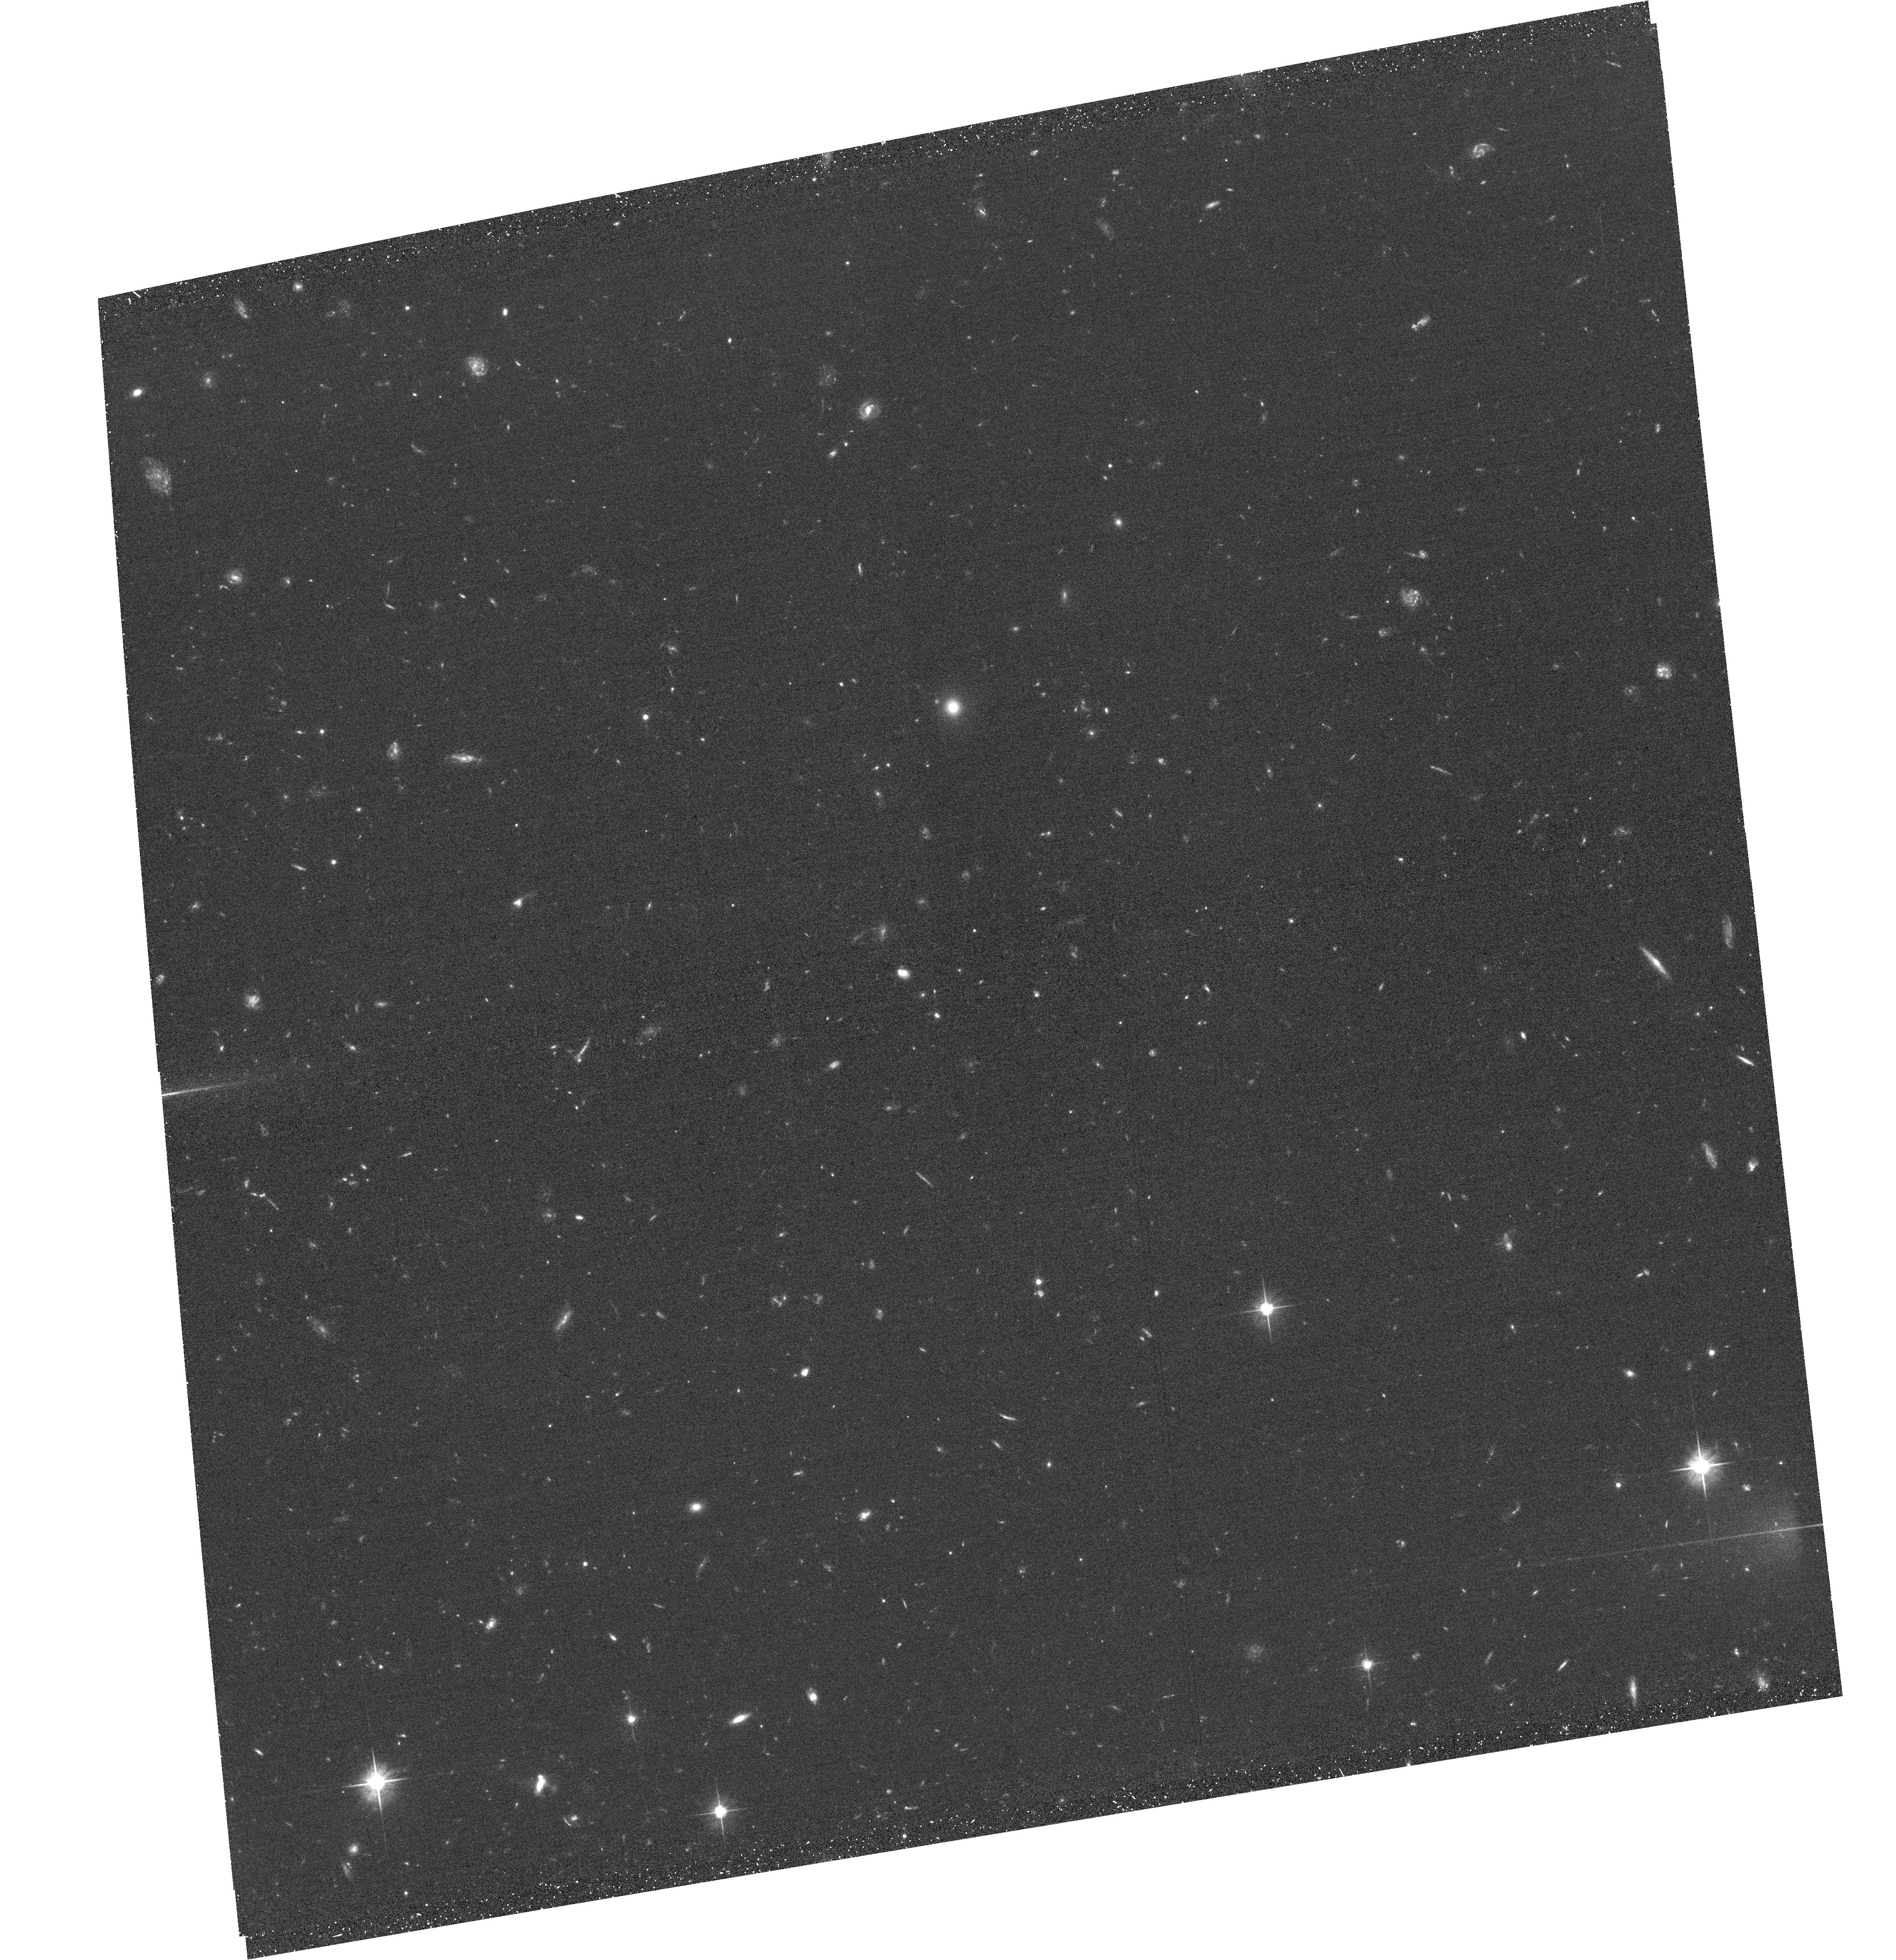
Target: ACTJ0102-4915-F5. Instrument: ACS/WFC. Filter: F606W. Exposure: 38 min. Observation ID: hst_14153_05_acs_wfc_f606w_jcz105

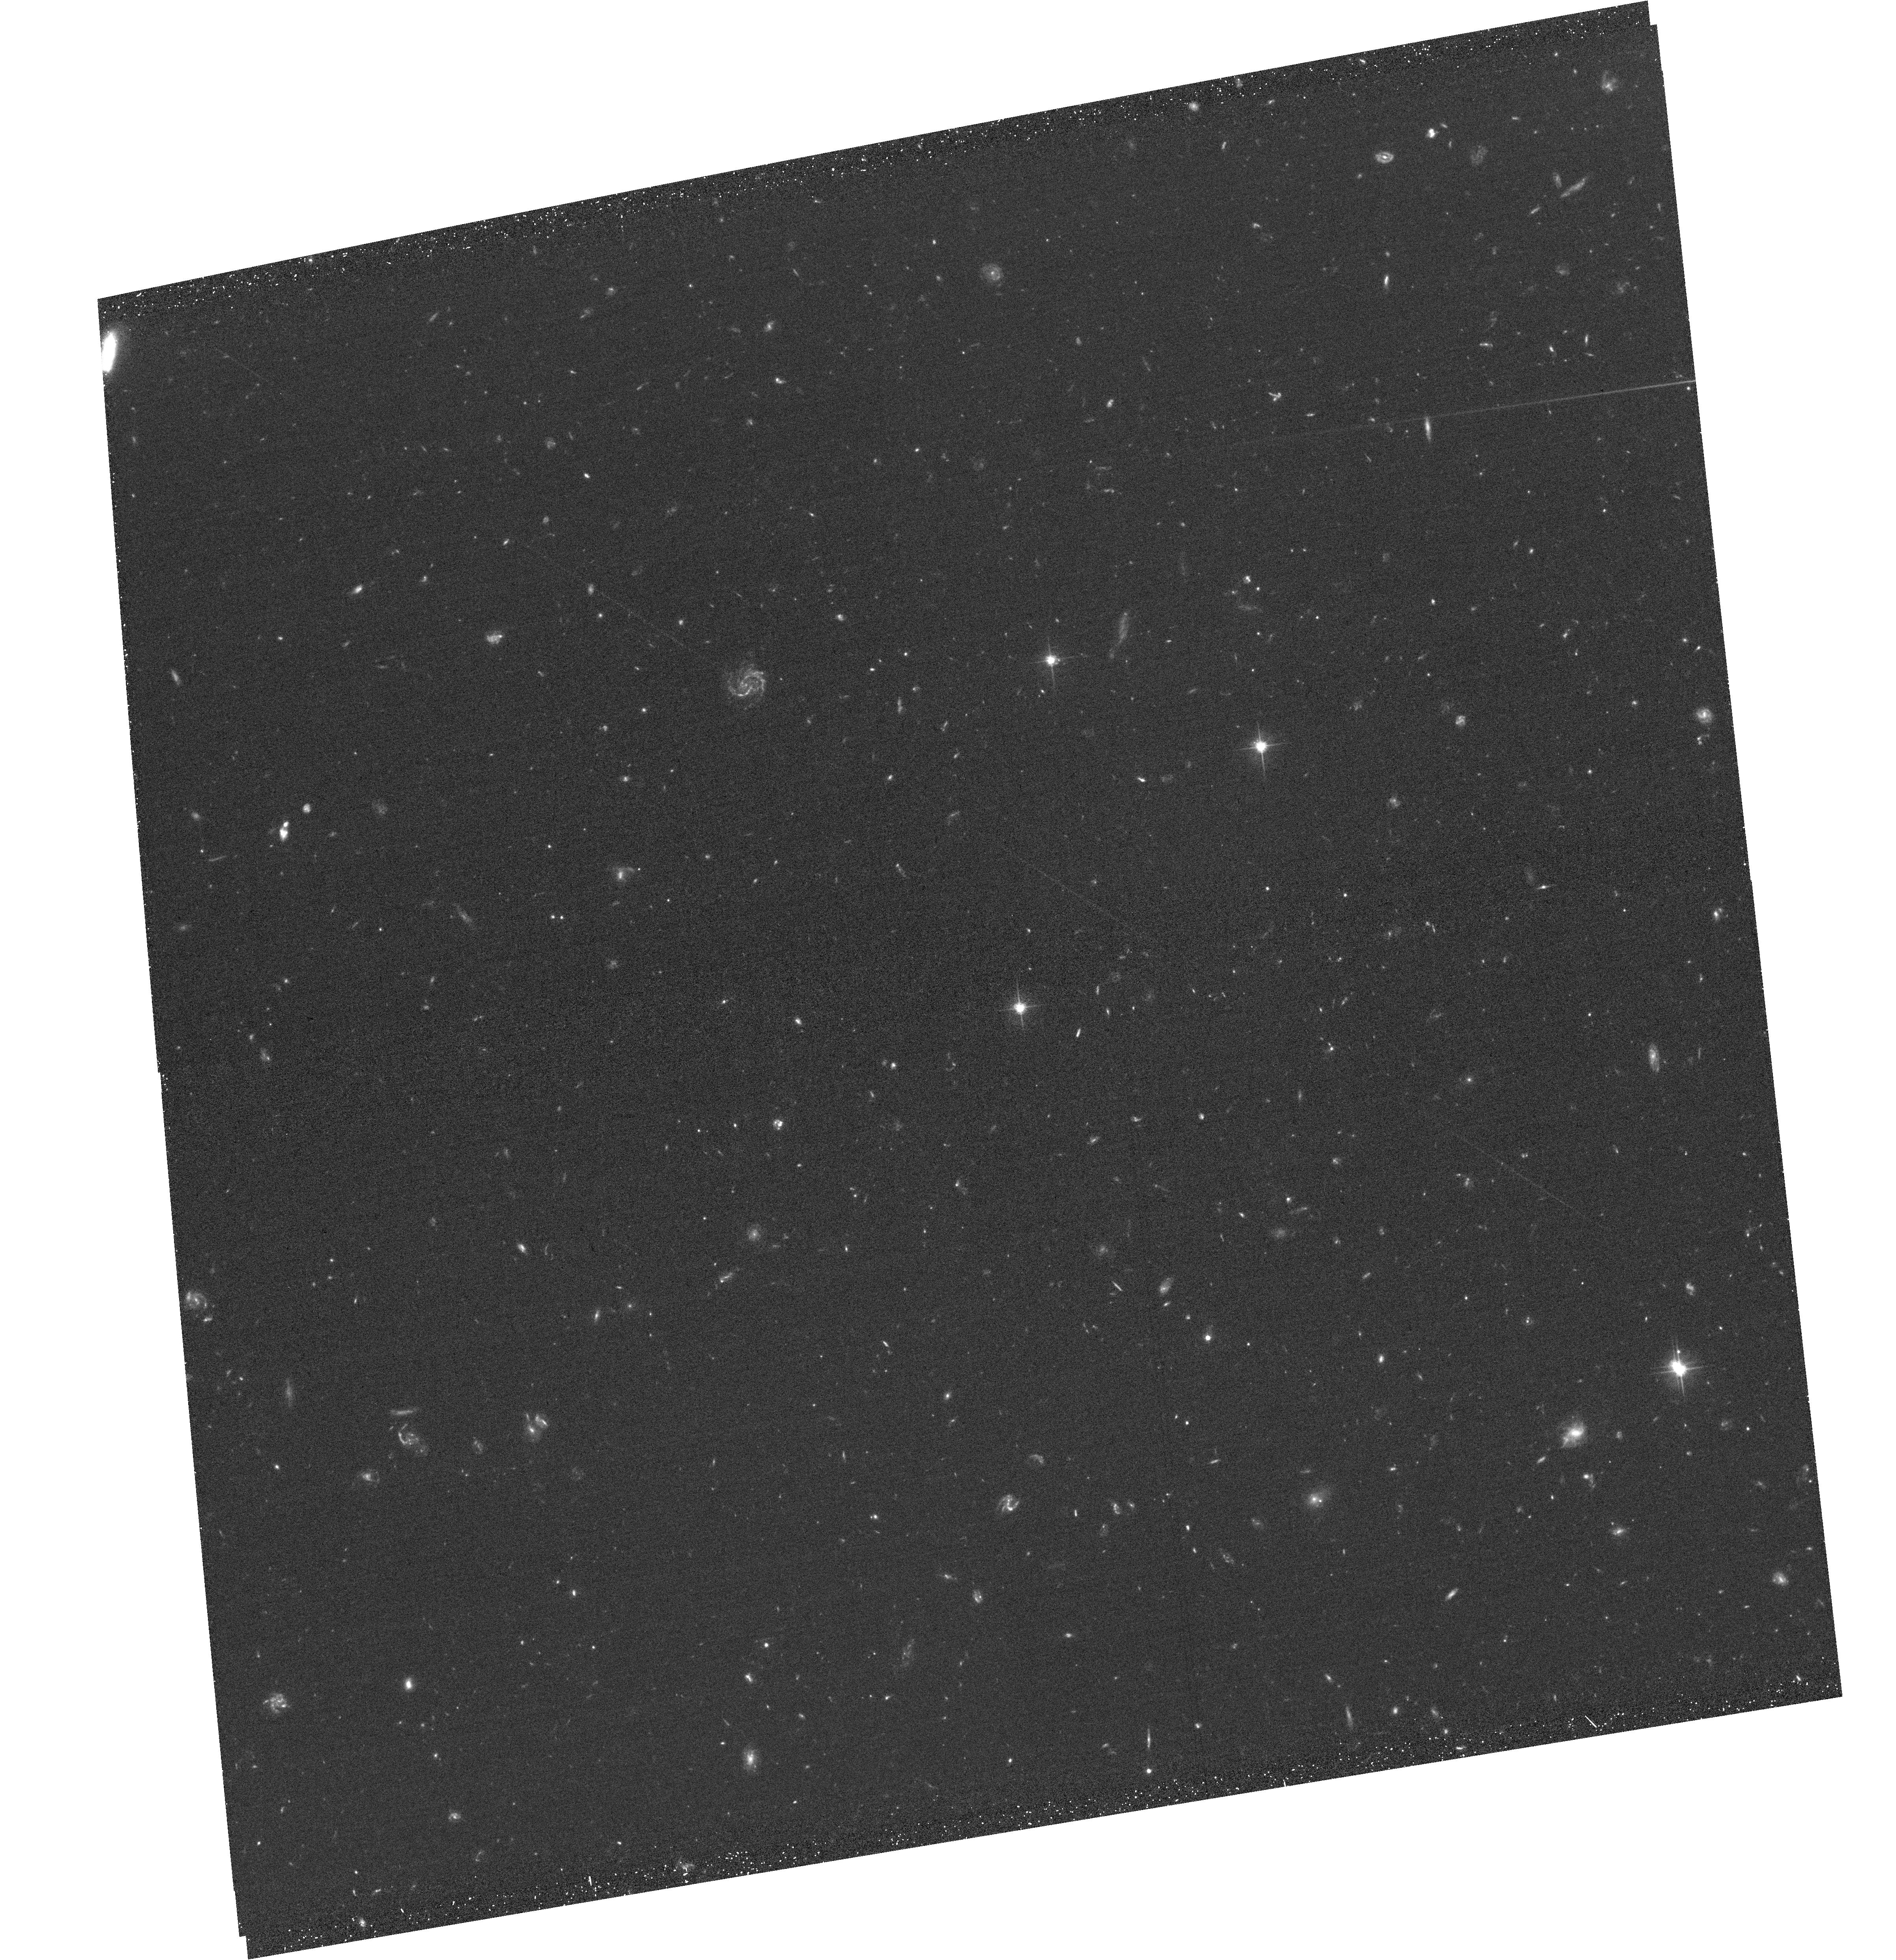
Target: ACTJ0102-4915-F2. Instrument: ACS/WFC. Filter: F606W. Exposure: 38 min. Observation ID: hst_14153_02_acs_wfc_f606w_jcz102

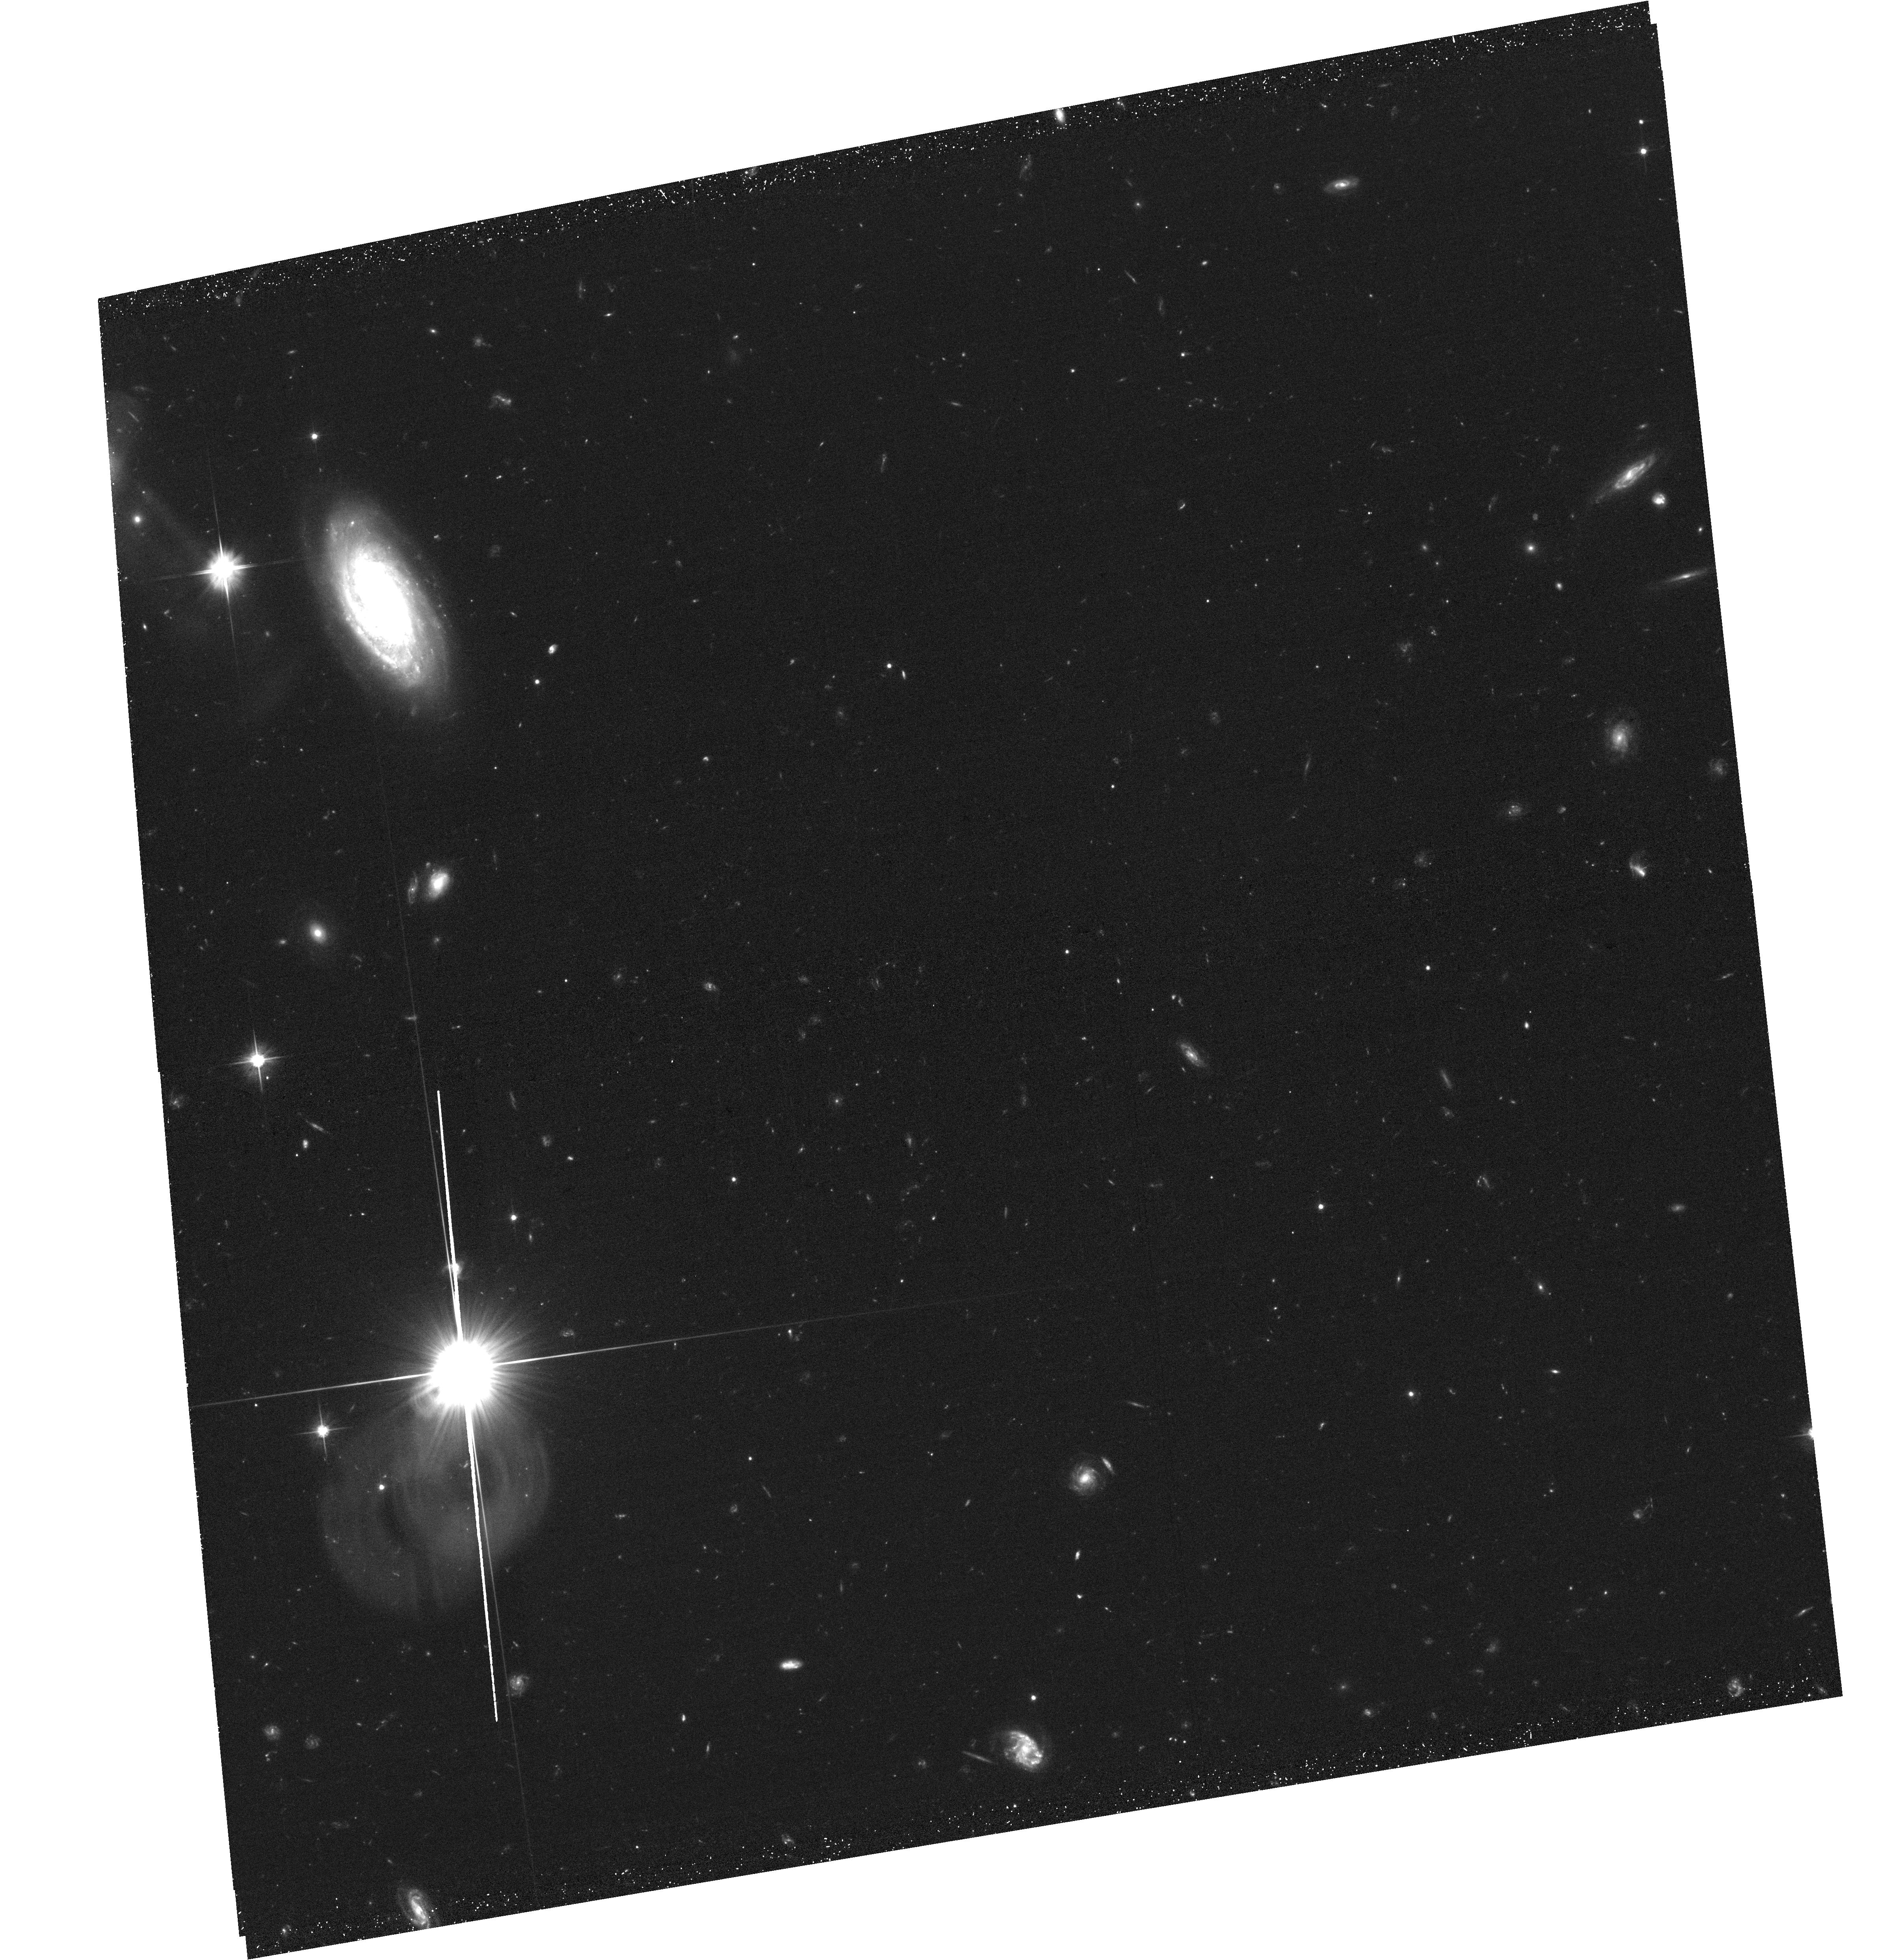
Target: ACTJ0102-4915-F1. Instrument: ACS/WFC. Filter: F606W. Exposure: 38 min. Observation ID: hst_14153_01_acs_wfc_f606w_jcz101

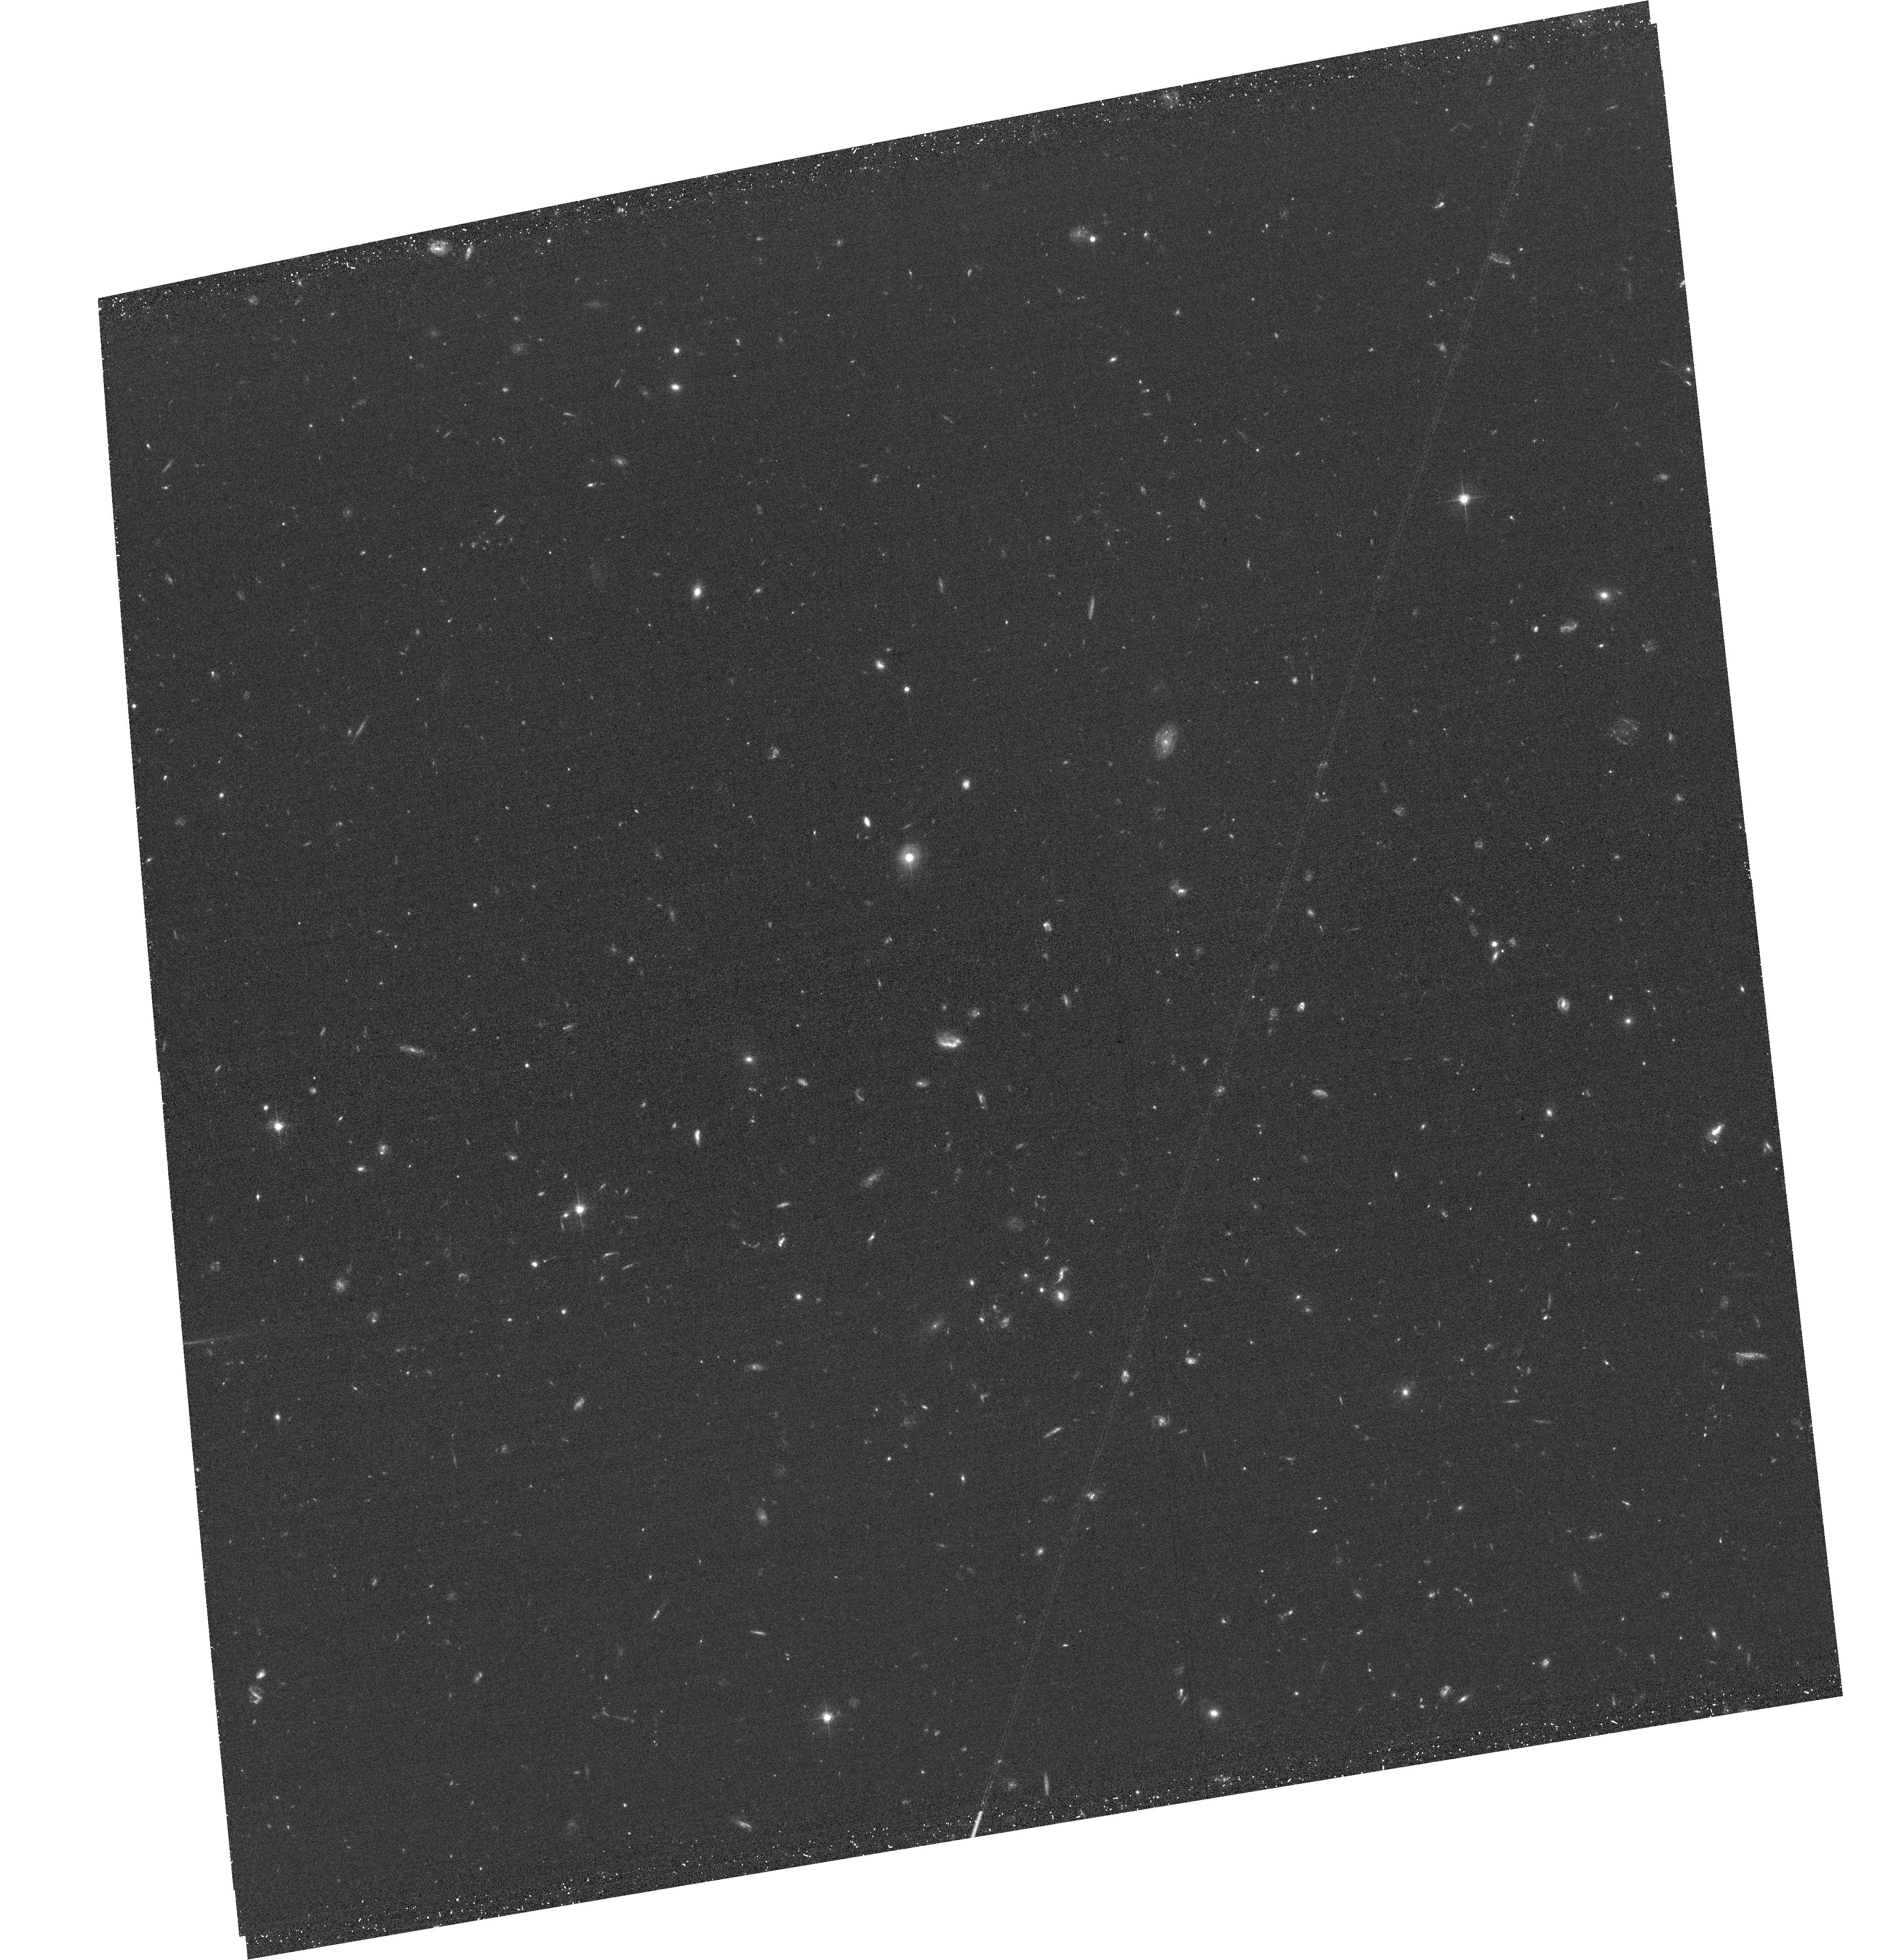
Target: ACTJ0102-4915-F7. Instrument: ACS/WFC. Filter: F606W. Exposure: 38 min. Observation ID: hst_14153_07_acs_wfc_f606w_jcz107

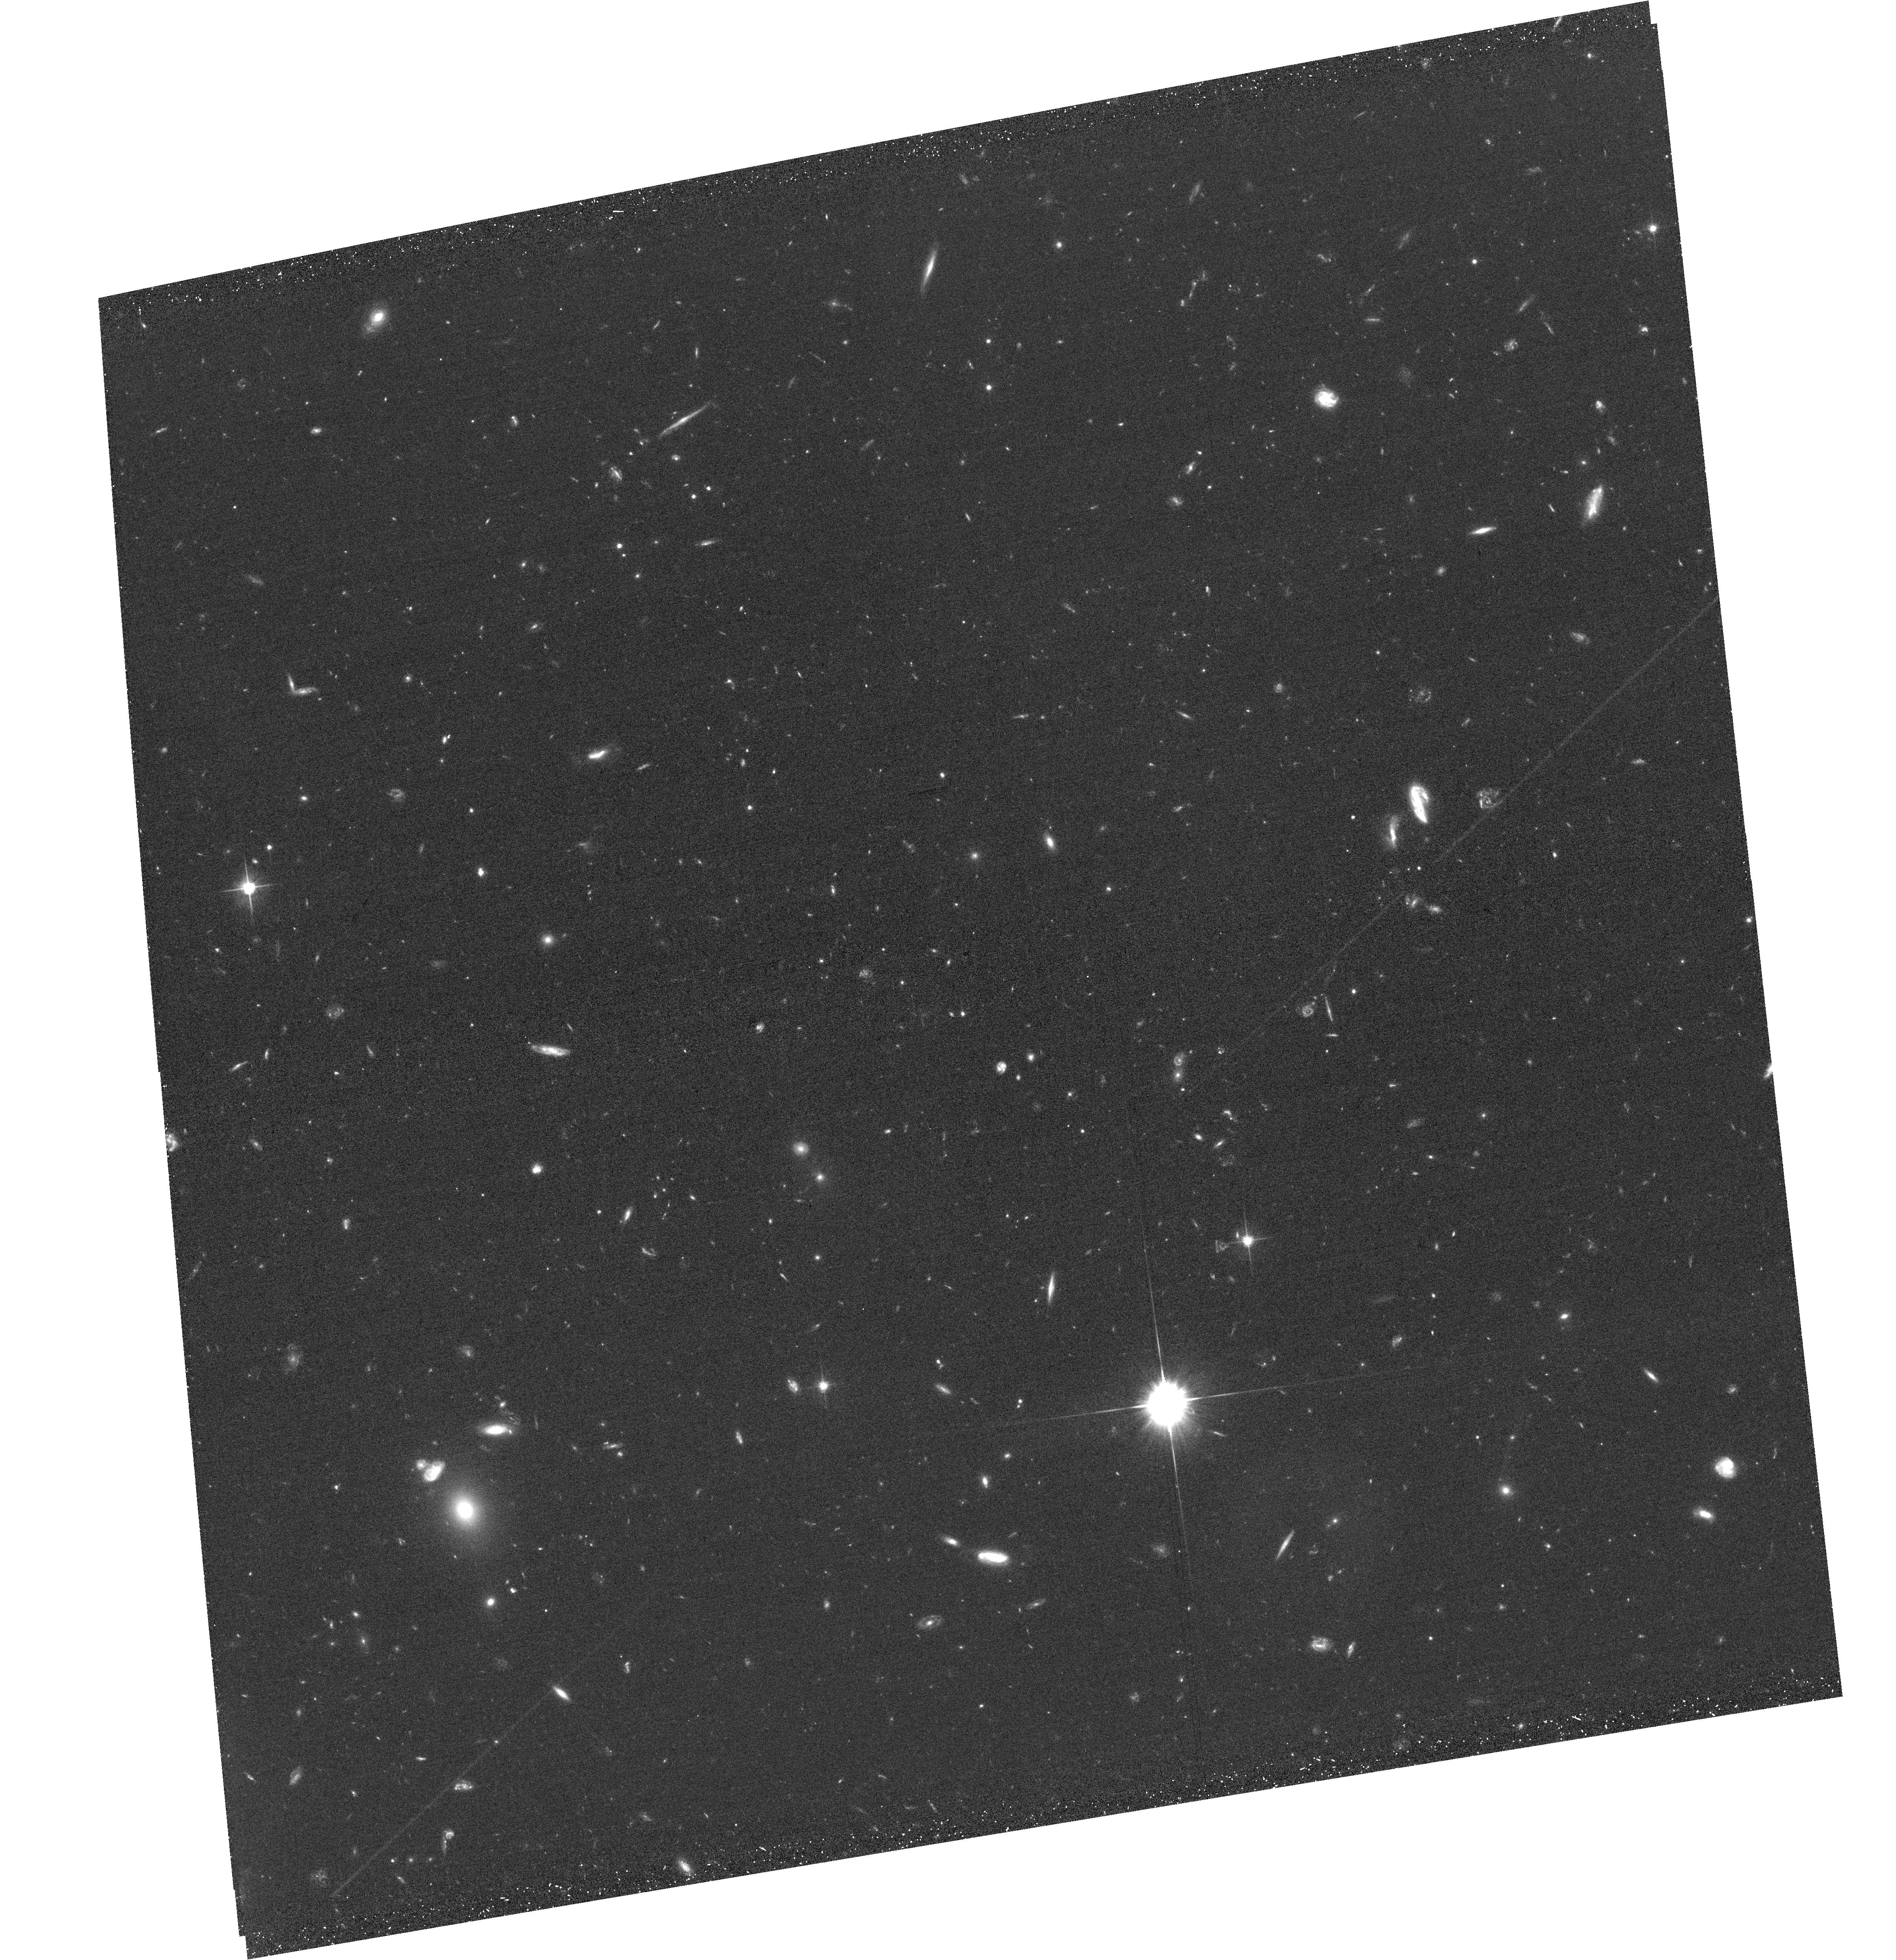
Target: ACTJ0102-4915-F8. Instrument: ACS/WFC. Filter: F606W. Exposure: 38 min. Observation ID: hst_14153_08_acs_wfc_f606w_jcz108

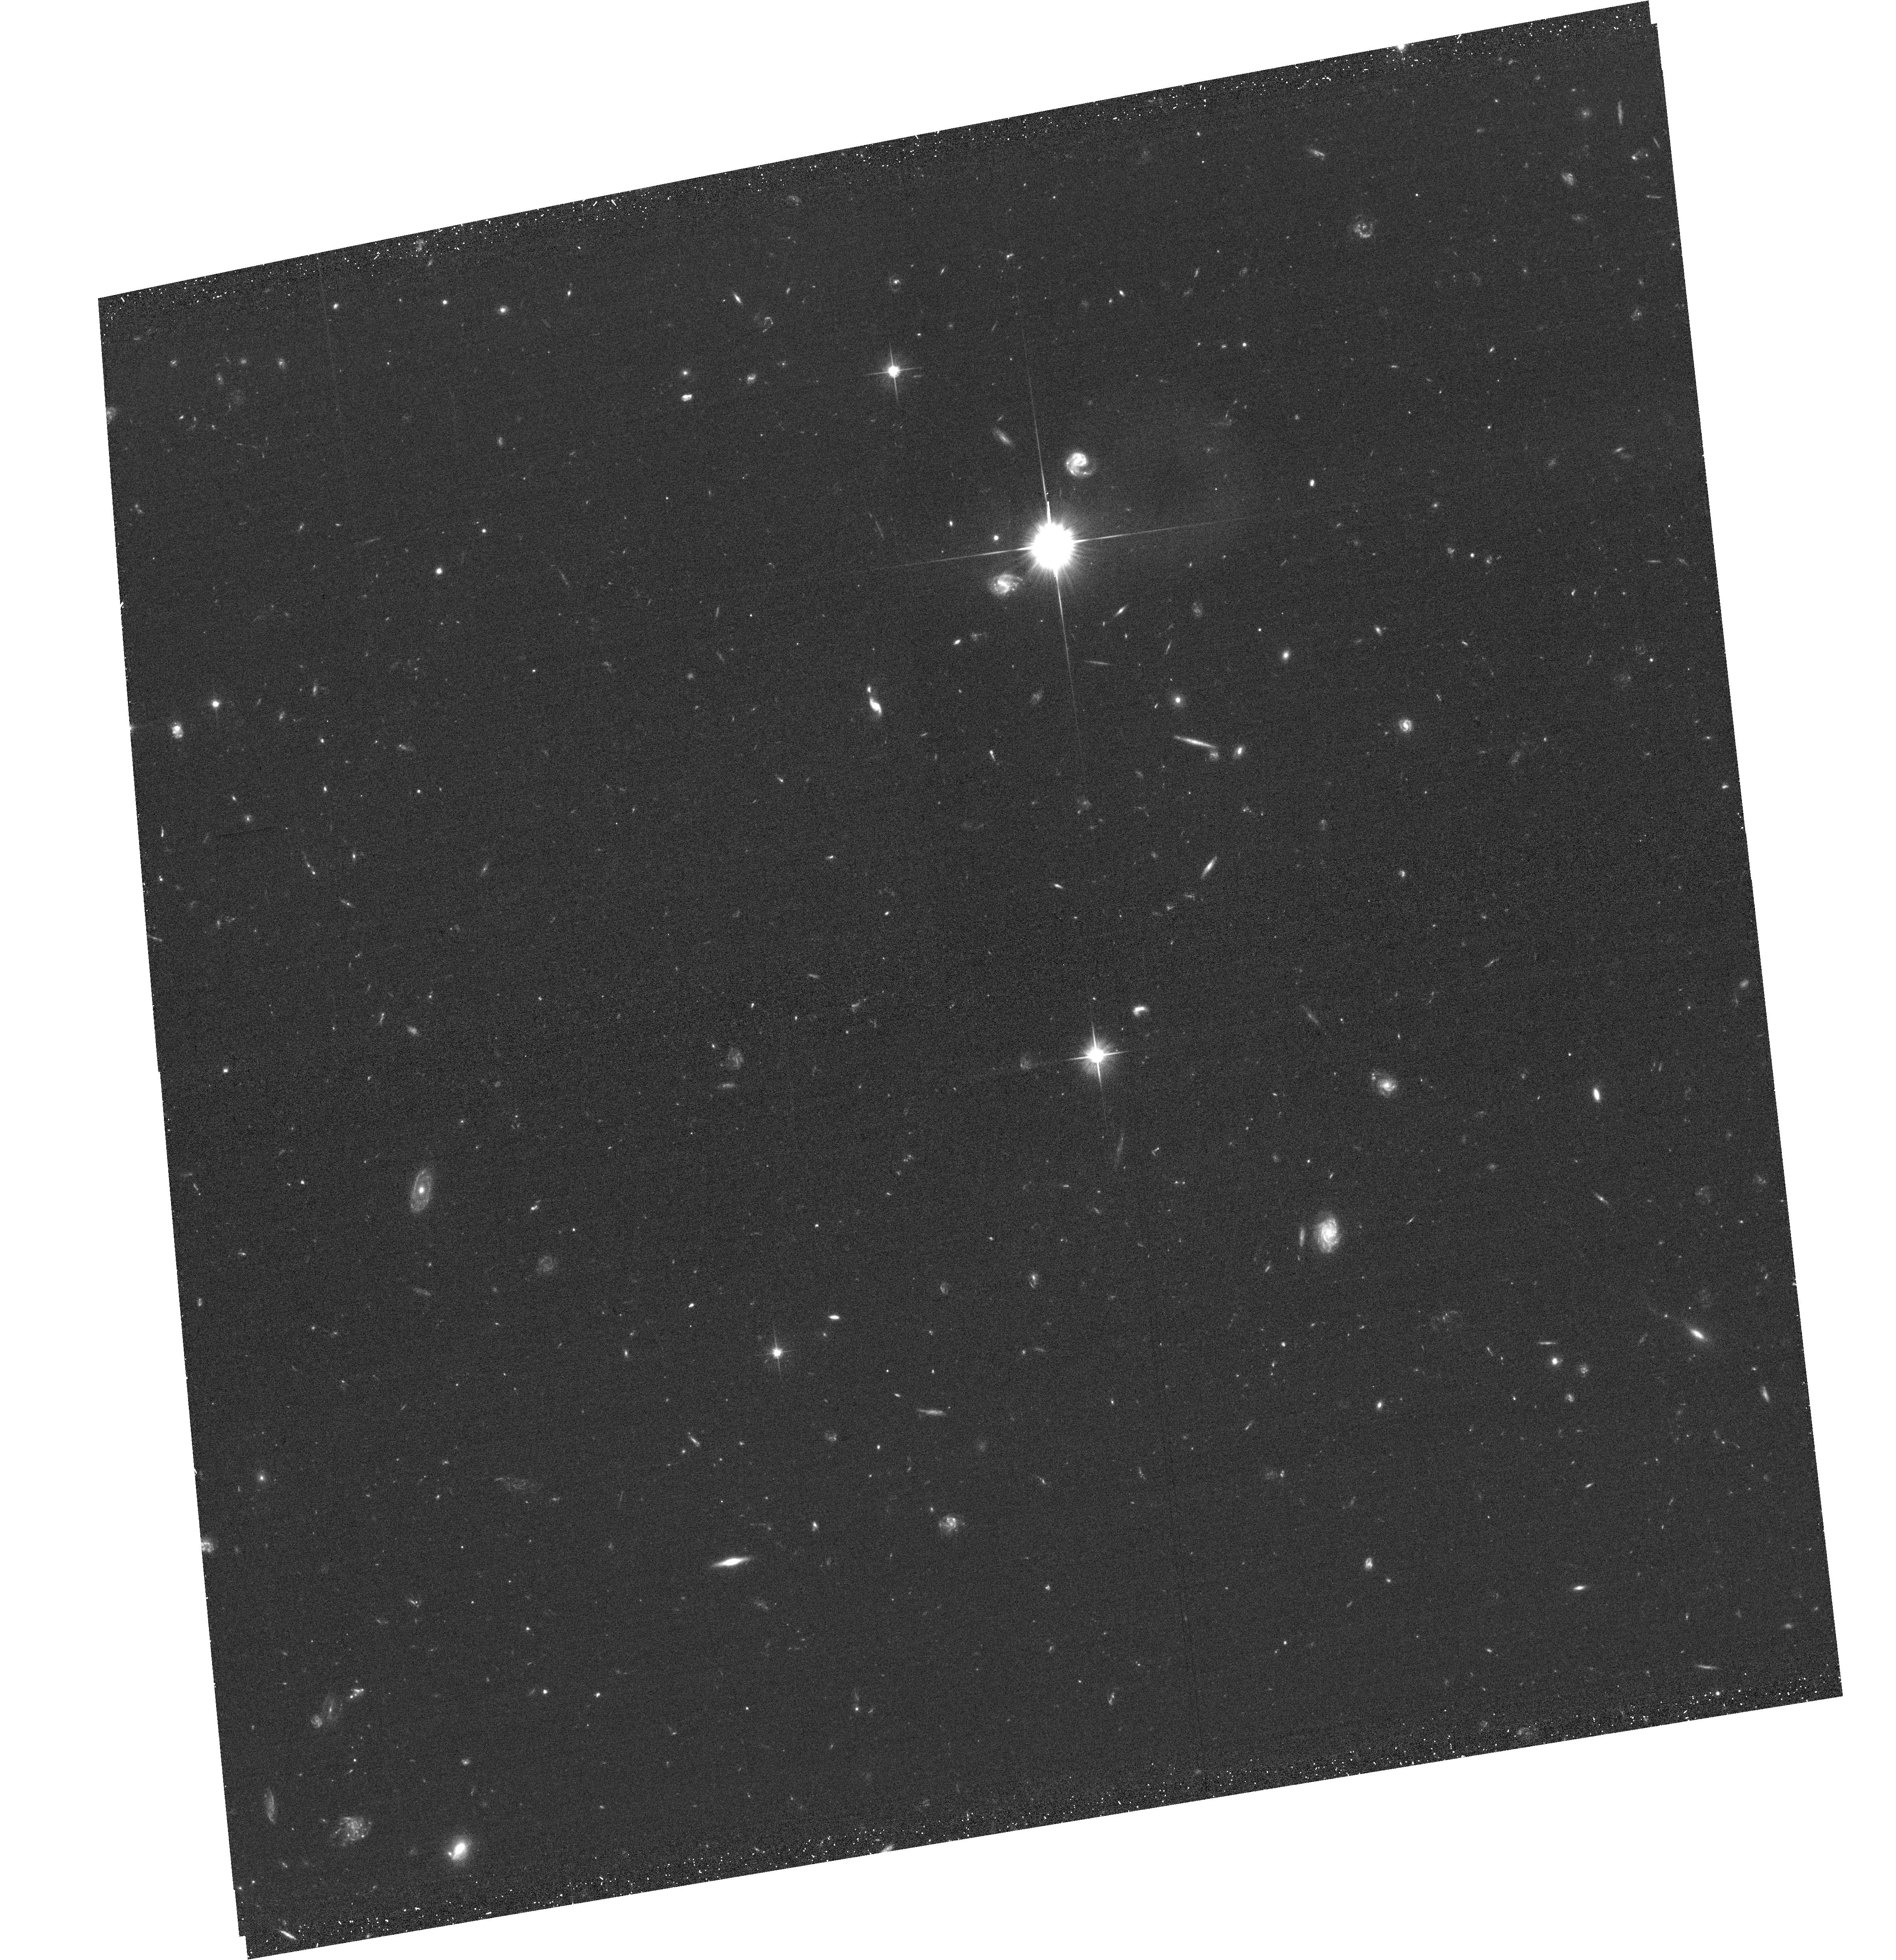
Target: ACTJ0102-4915-F6. Instrument: ACS/WFC. Filter: F606W. Exposure: 38 min. Observation ID: hst_14153_06_acs_wfc_f606w_jcz106

Measuring the Mass of El Gordo to Near the Virial Radius (PI: Hughes, John P.)

We propose a wide-area weak gravitational lensing study of ACT J0102-4915 "El Gordo, " the hottest, most massive, X-ray luminous, and brightest Sunyaev-Zel'dovich effect cluster and the only bullet-like merging cluster known at redshifts beyond 0.6. Our proposed ACS/WFC/F606W observations will result in a definitive, unbiased, model-independent mass profile to near the virial radius and an internal structure map of this z=0.87 merging cluster to strengthen the constraints its existence places on the growth of structure and the nature of dark matter in the standard cosmological model.